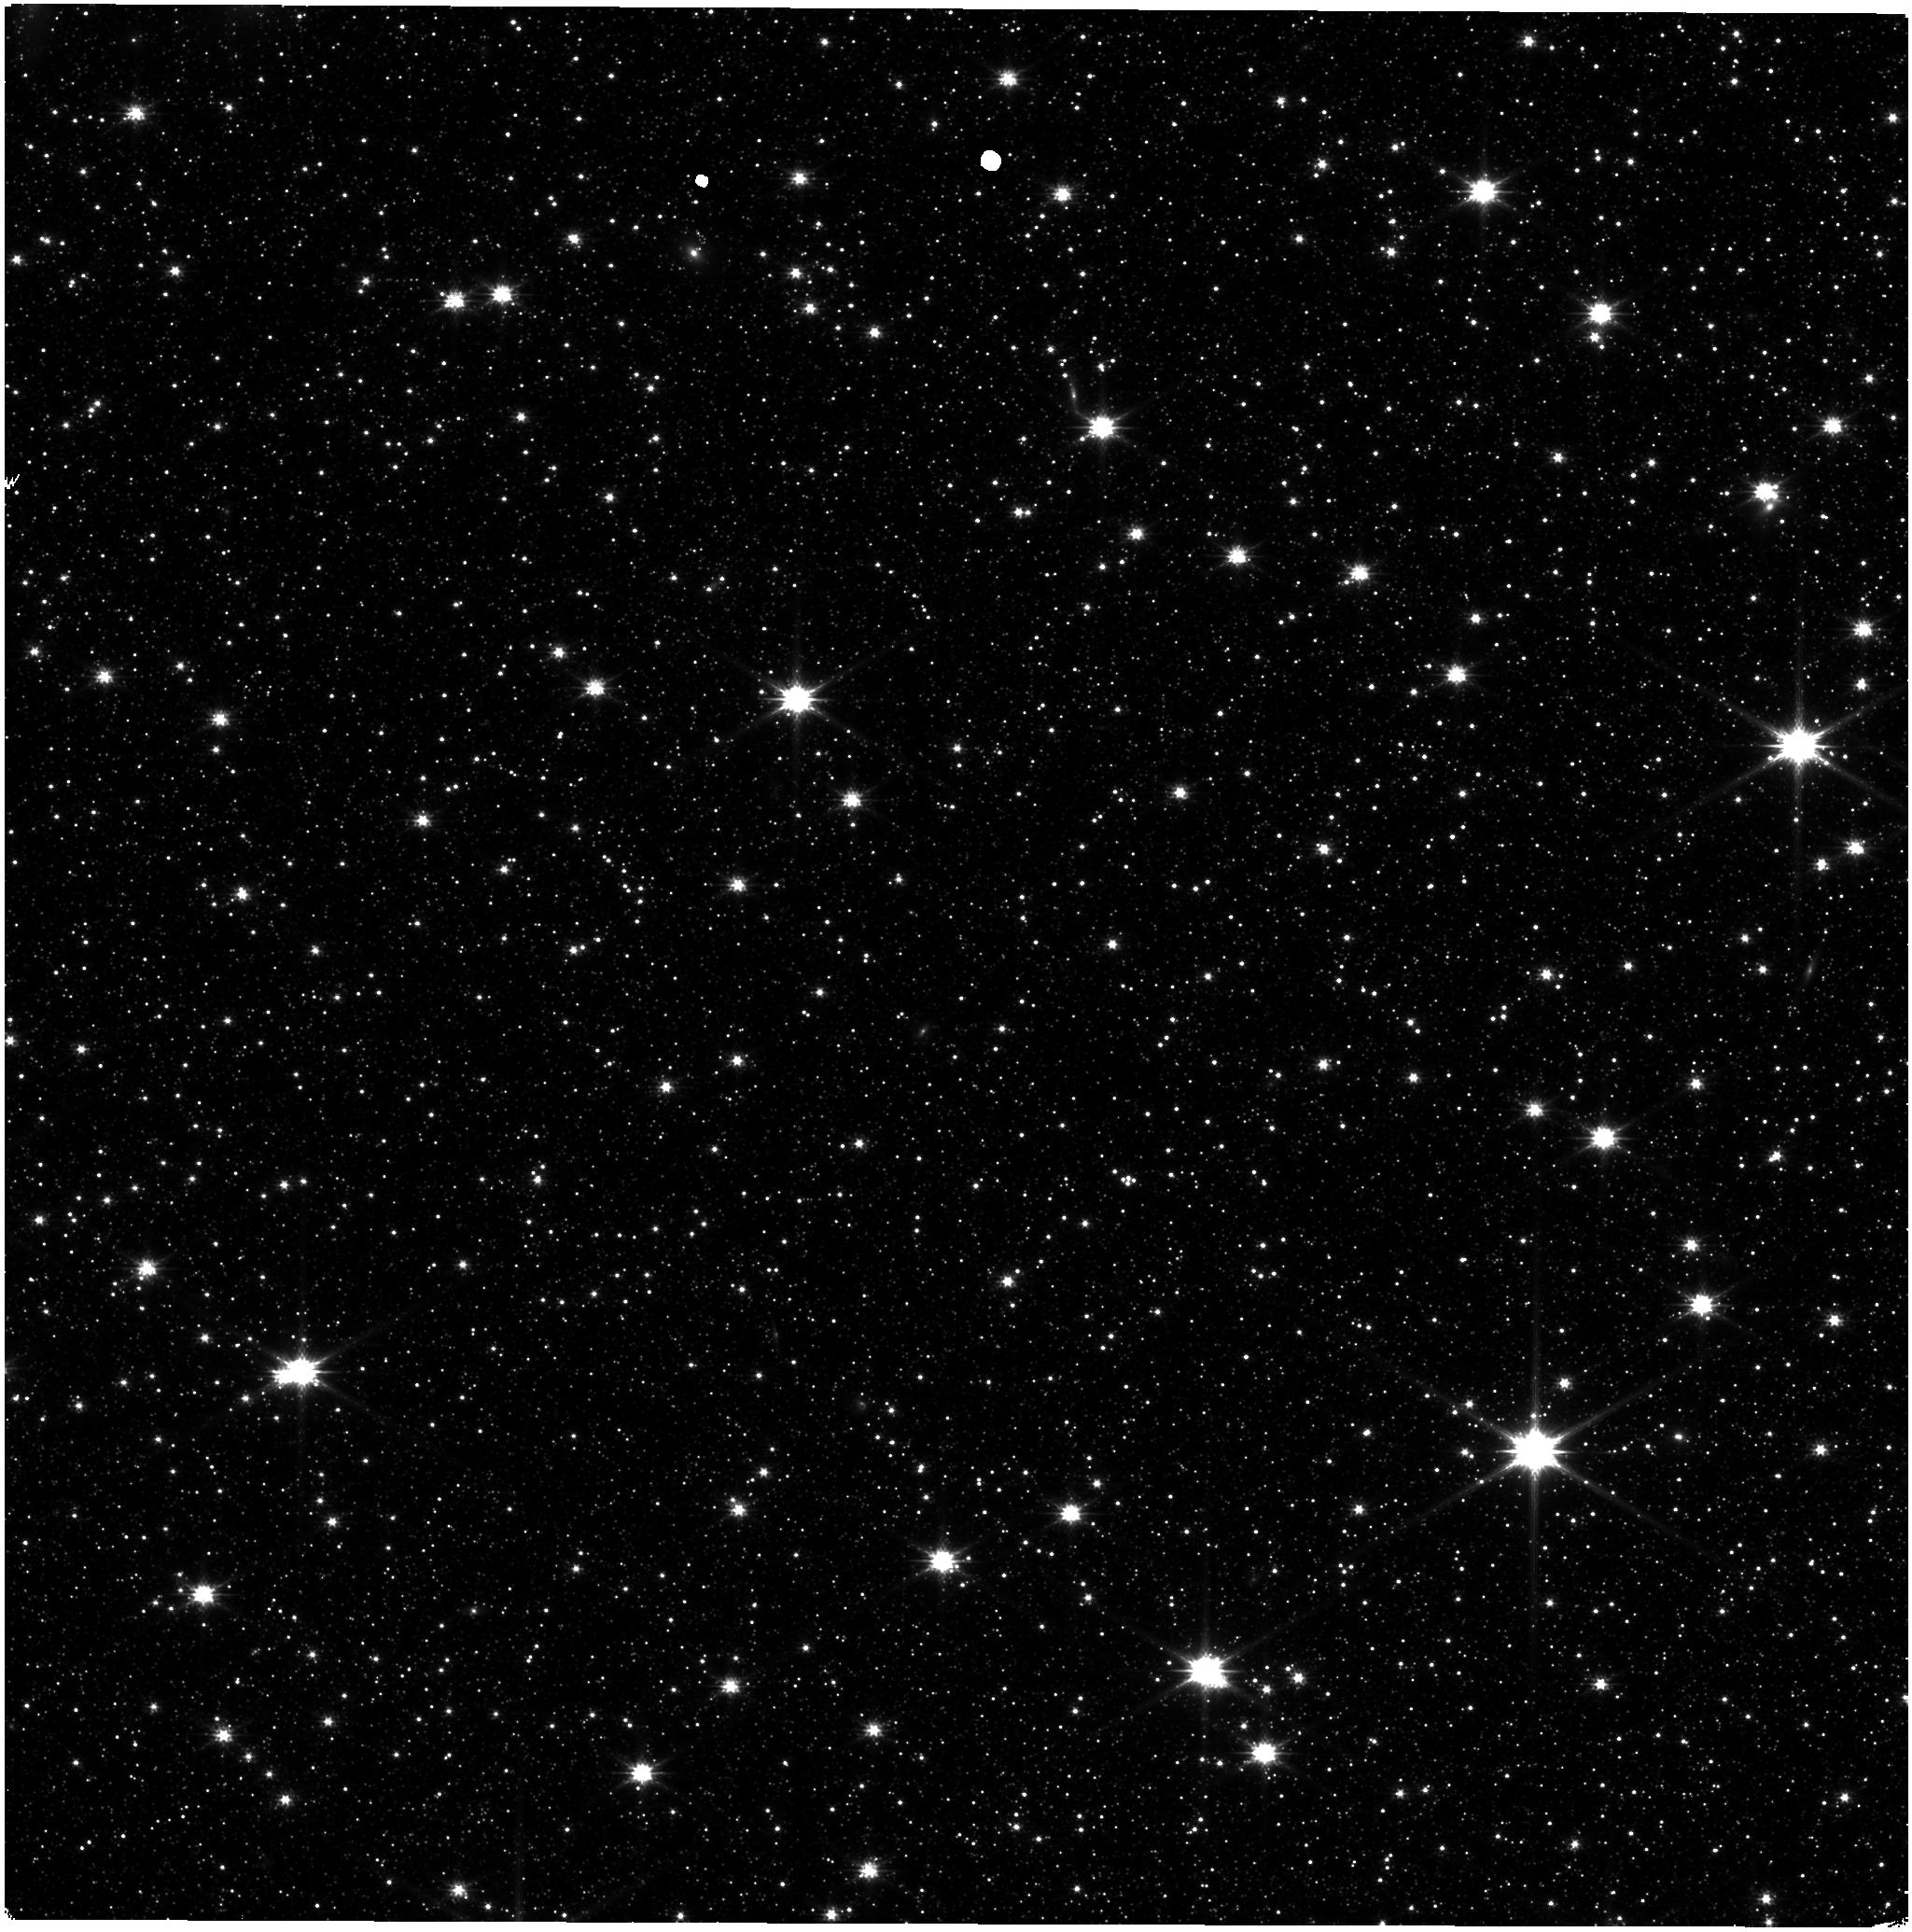
Target: ASTROMETRIC-FIELD. Instrument: NIRISS. Filter: CLEAR+F200W. Exposure: 9 min. Observation ID: jw06655-o002_t001_niriss_clear-f200w

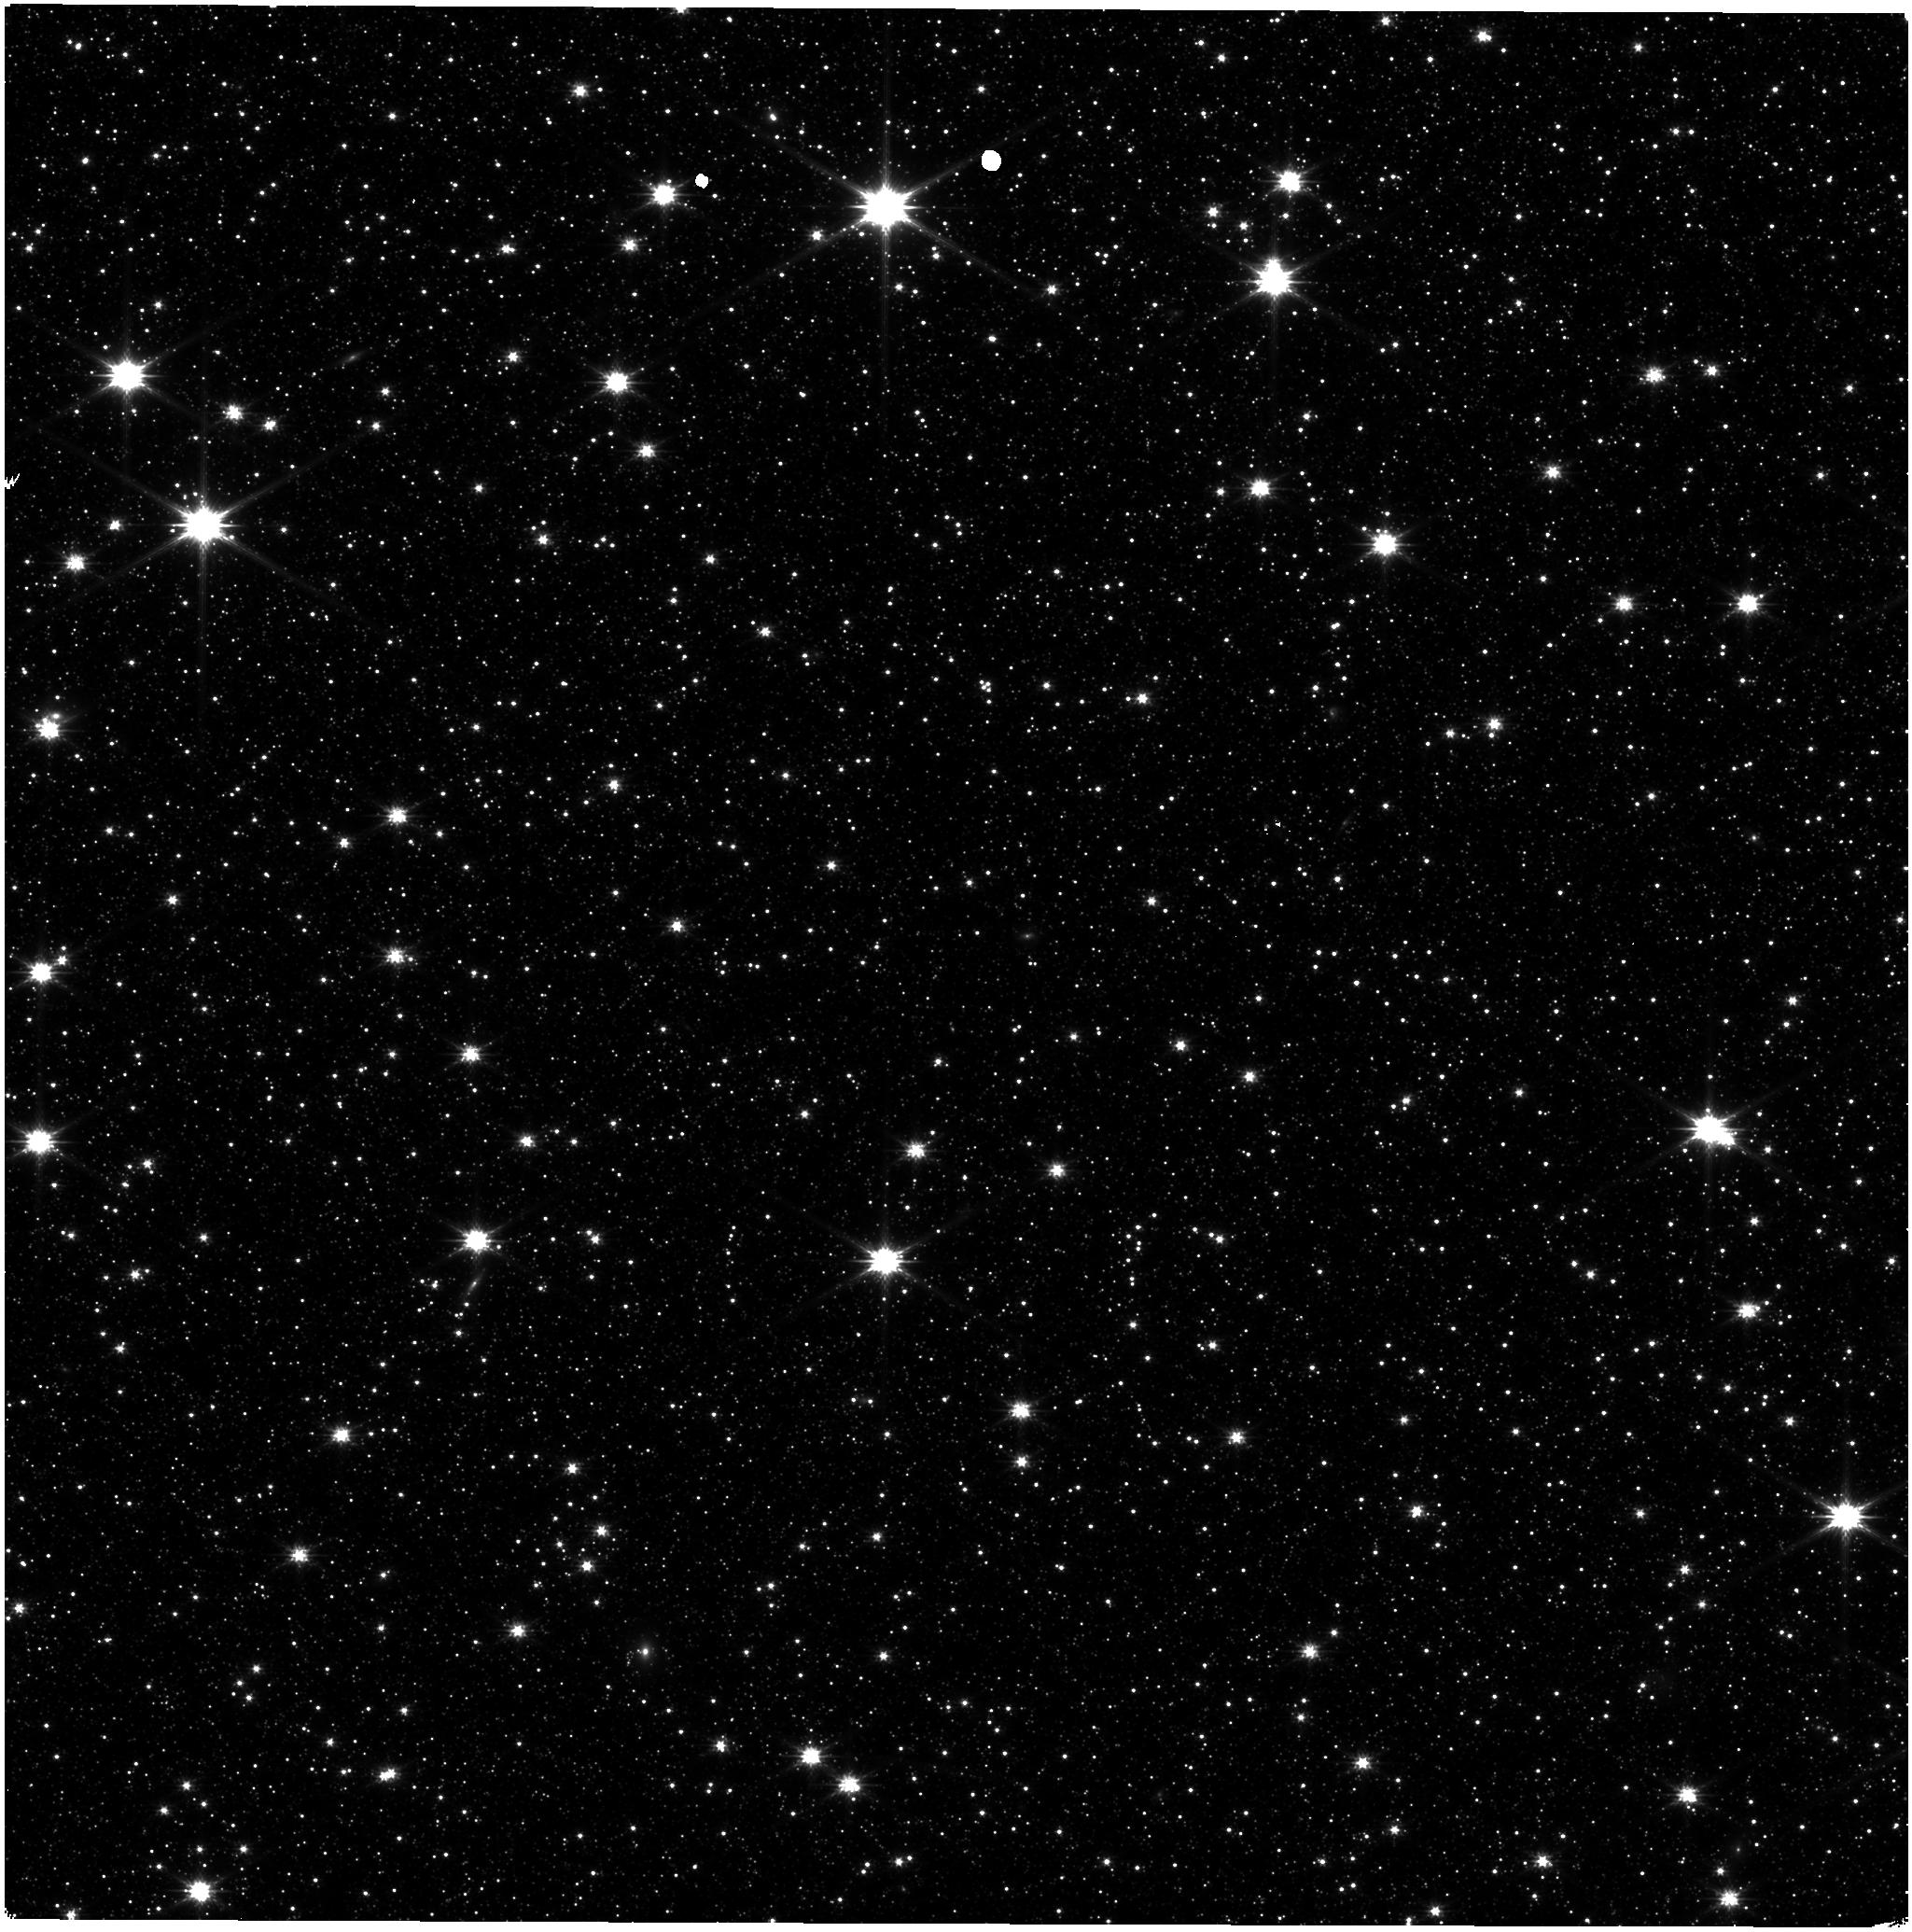
Target: ASTROMETRIC-FIELD. Instrument: NIRISS. Filter: CLEAR+F200W. Exposure: 9 min. Observation ID: jw06655-o006_t001_niriss_clear-f200w

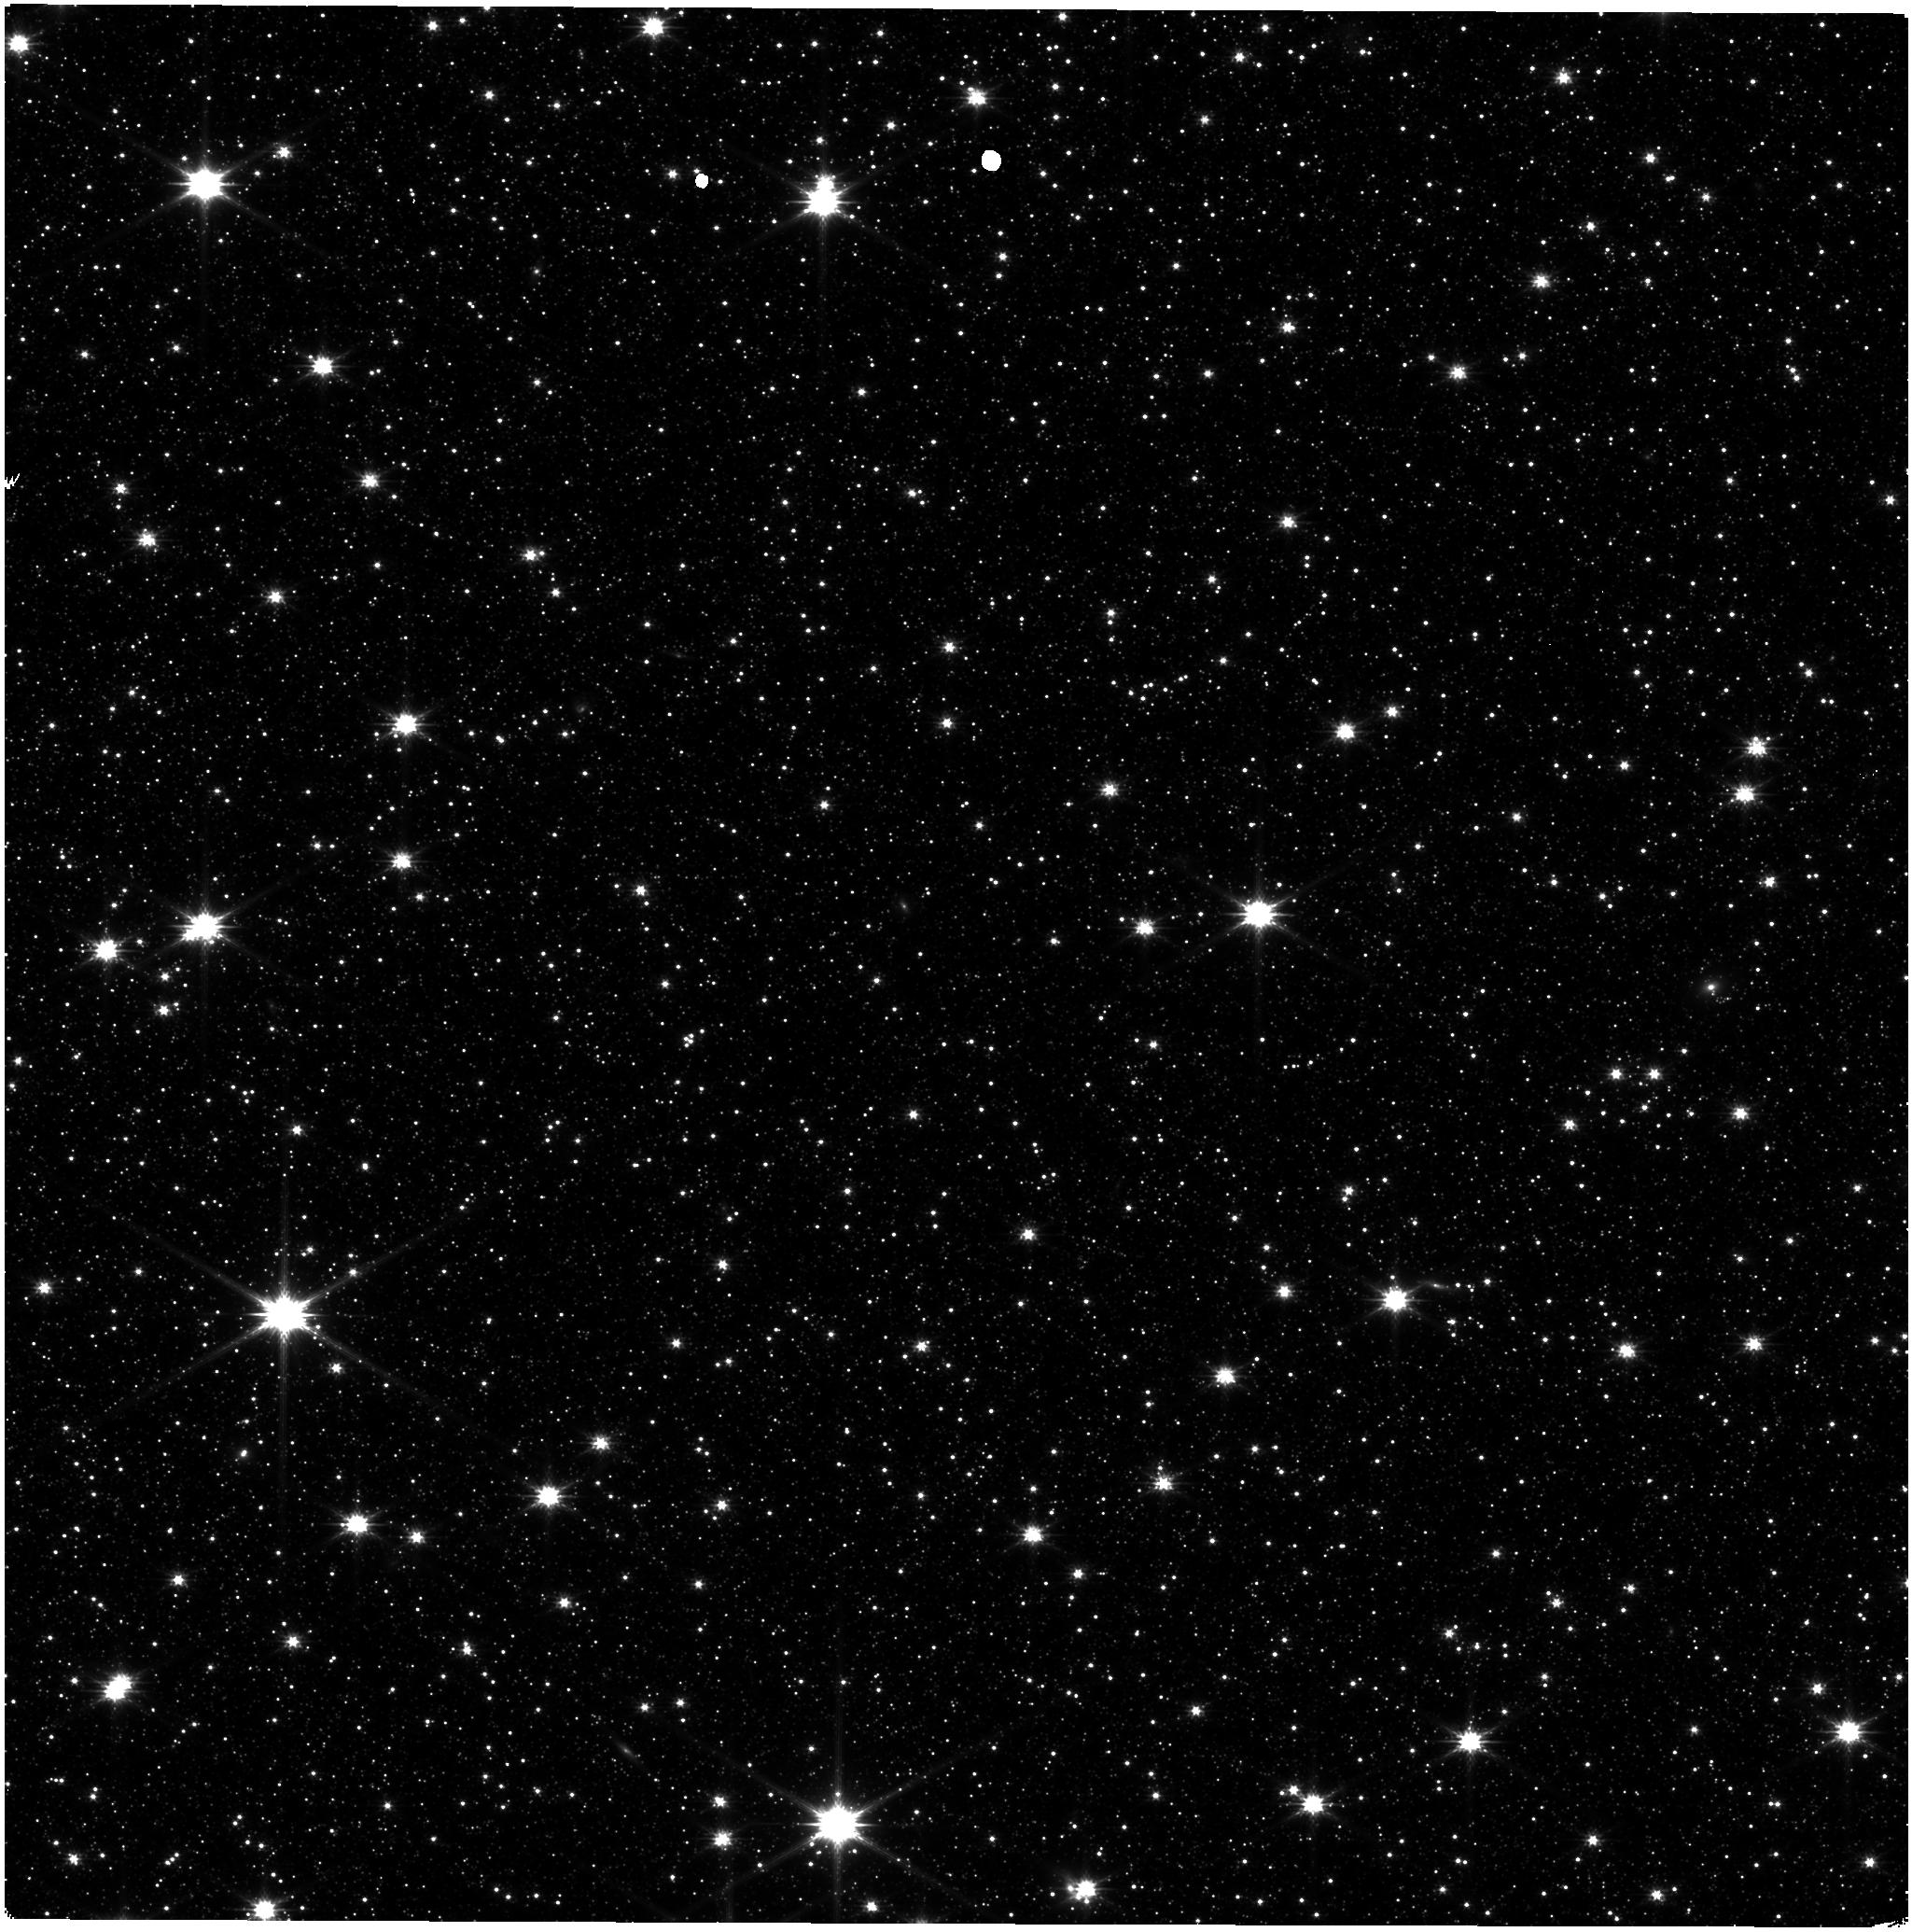
Target: ASTROMETRIC-FIELD. Instrument: NIRISS. Filter: CLEAR+F200W. Exposure: 9 min. Observation ID: jw06655-o004_t001_niriss_clear-f200w

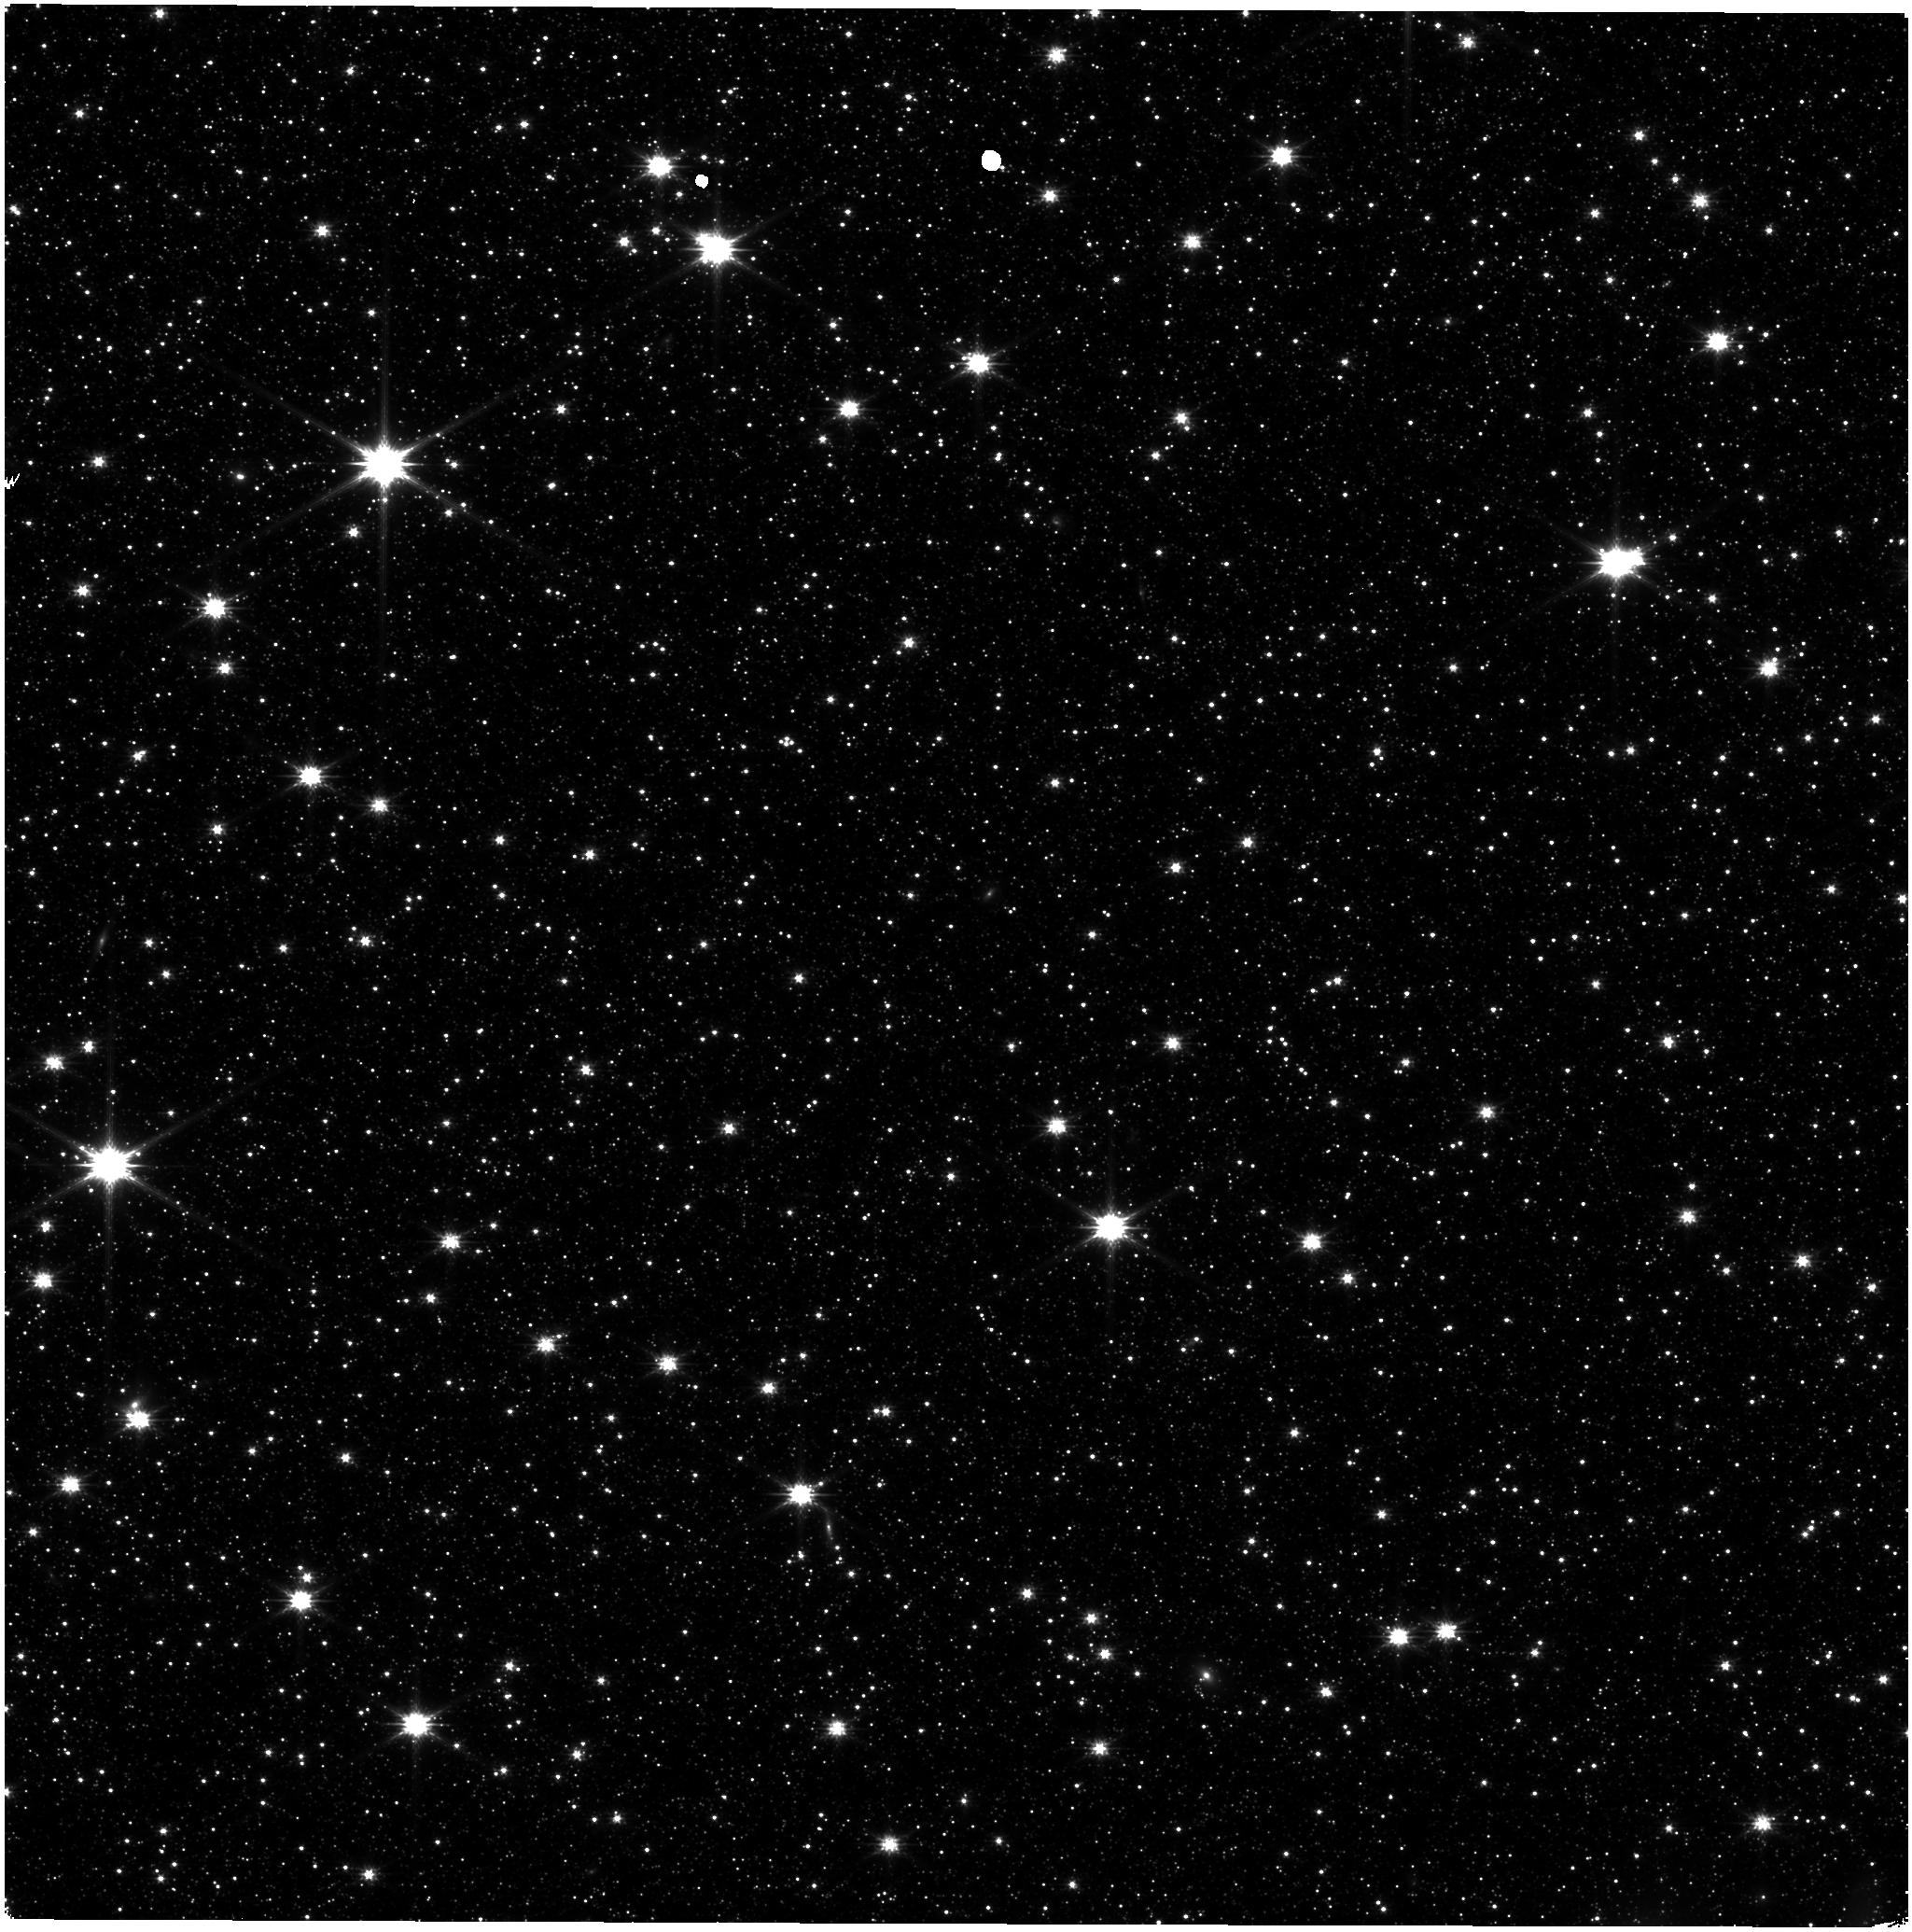
Target: ASTROMETRIC-FIELD. Instrument: NIRISS. Filter: CLEAR+F200W. Exposure: 9 min. Observation ID: jw06655-o005_t001_niriss_clear-f200w

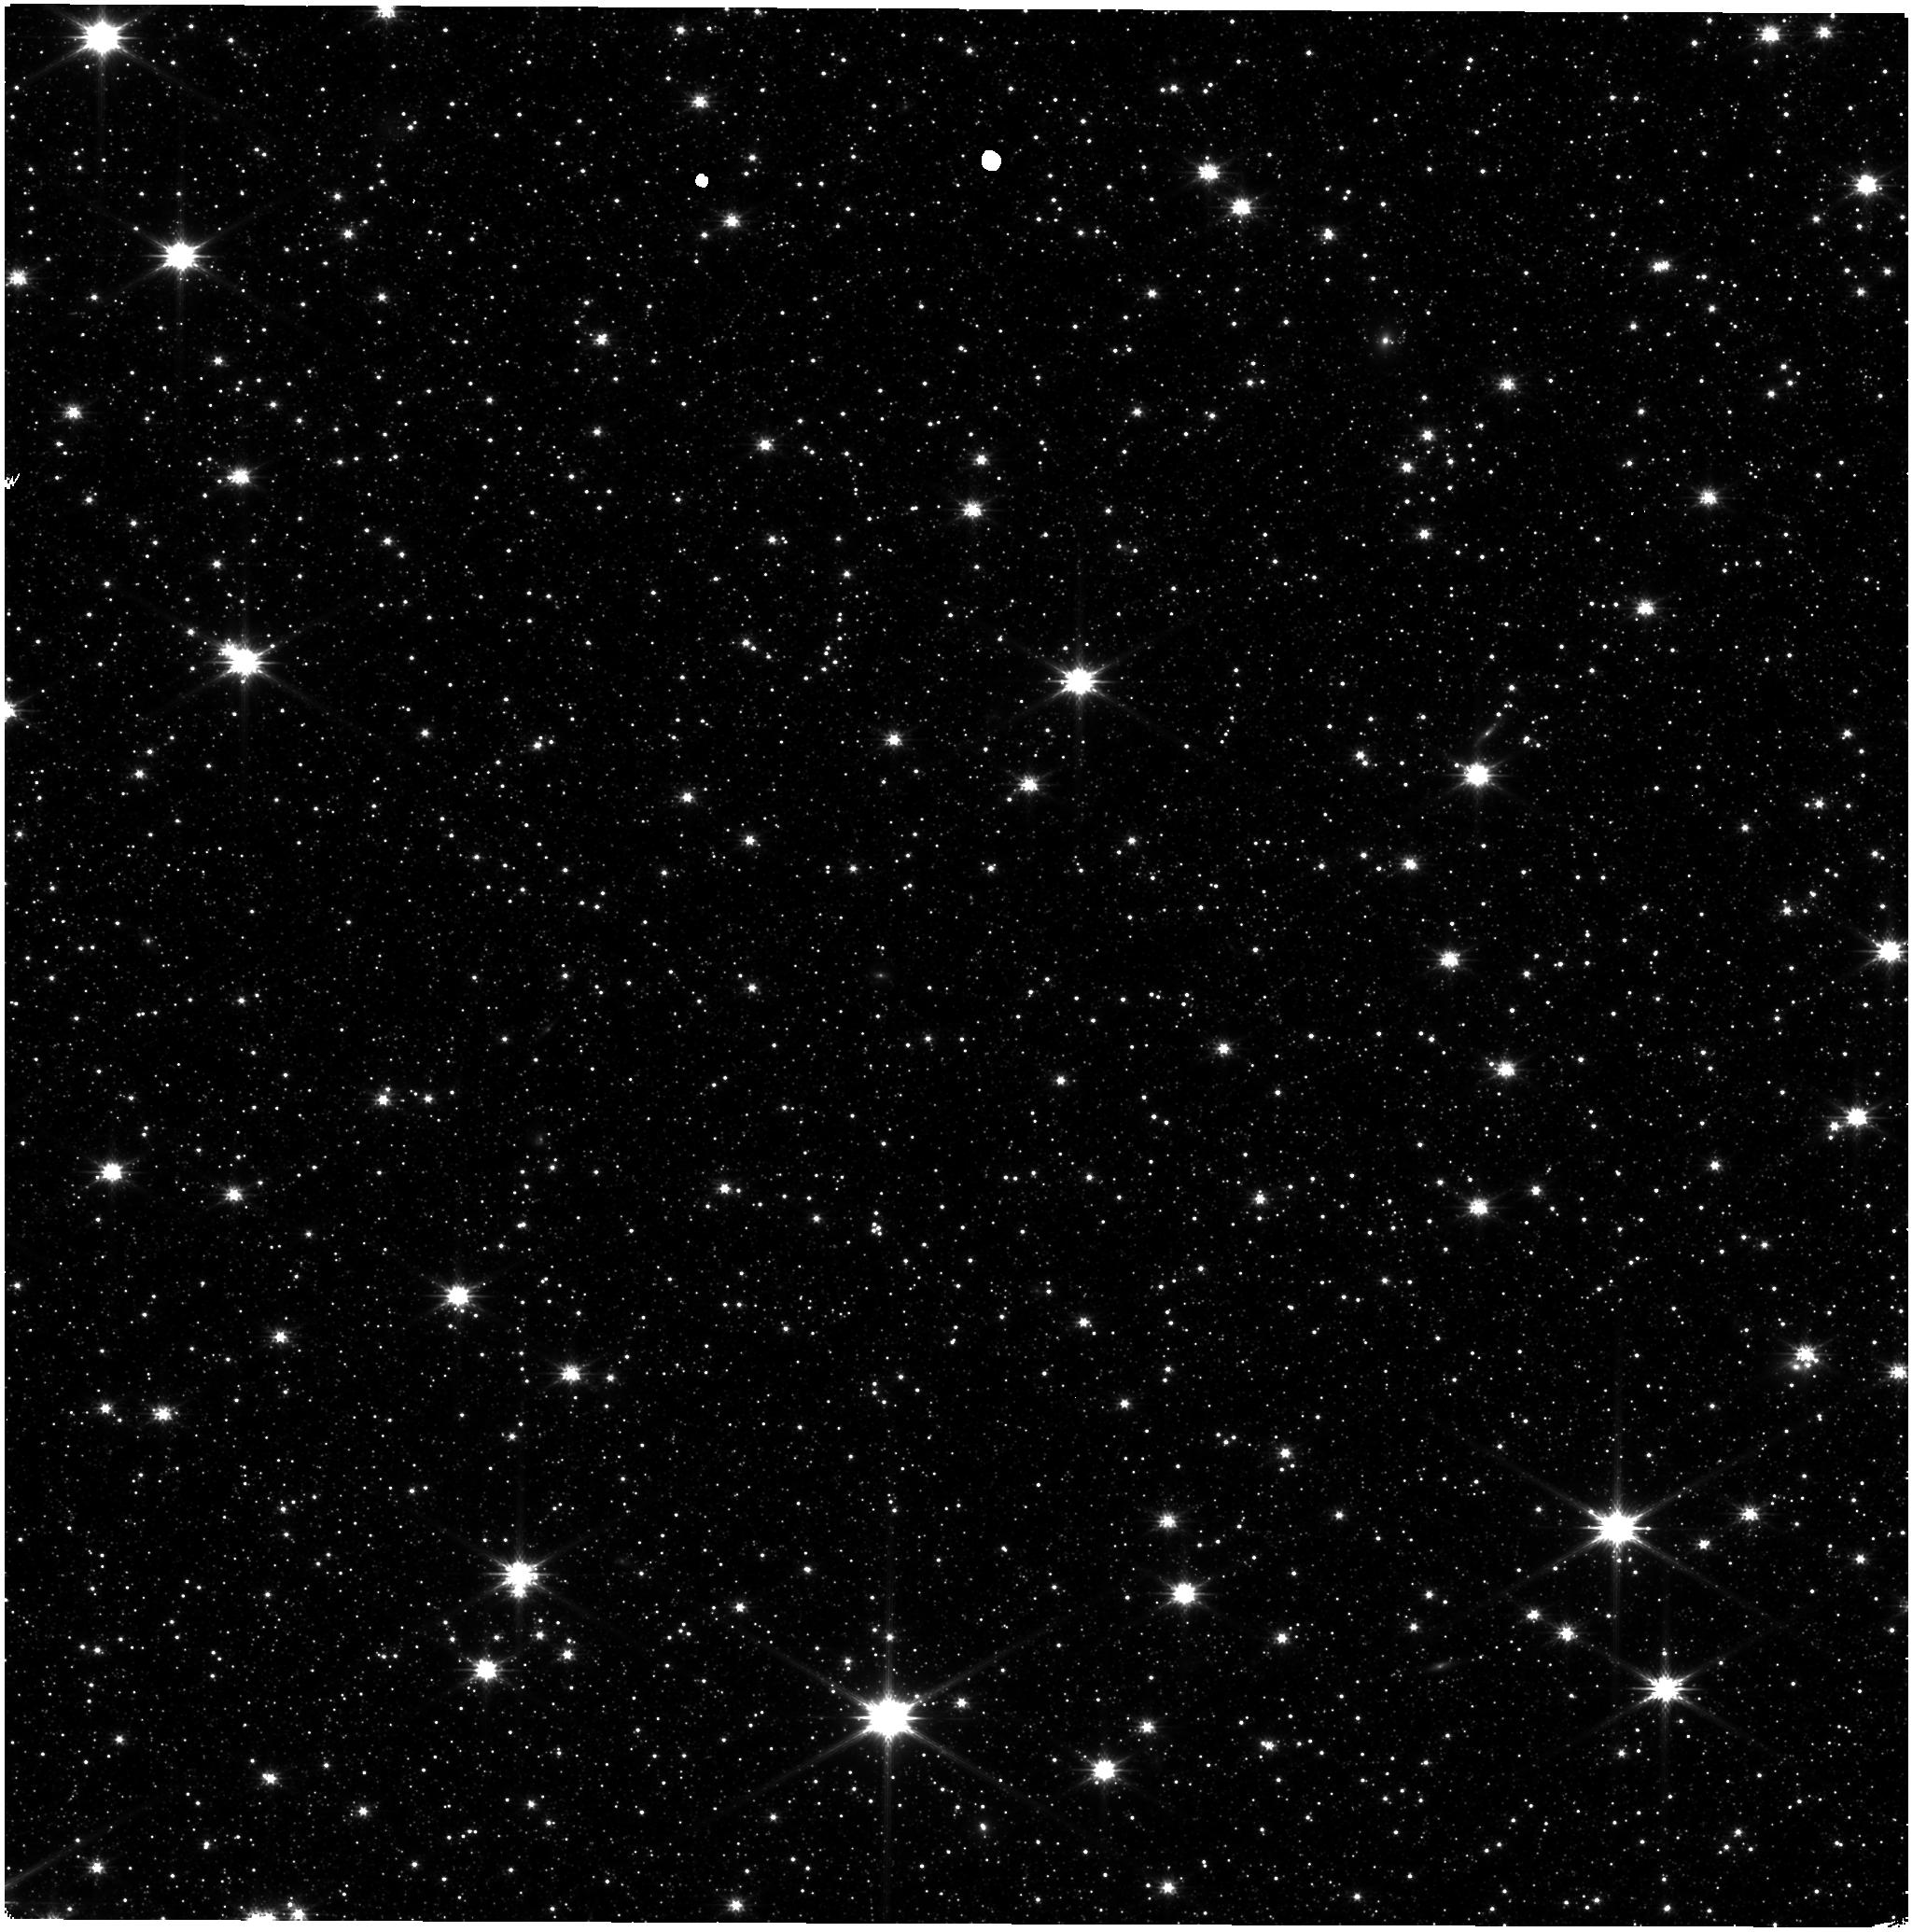
Target: ASTROMETRIC-FIELD. Instrument: NIRISS. Filter: CLEAR+F200W. Exposure: 9 min. Observation ID: jw06655-o003_t001_niriss_clear-f200w

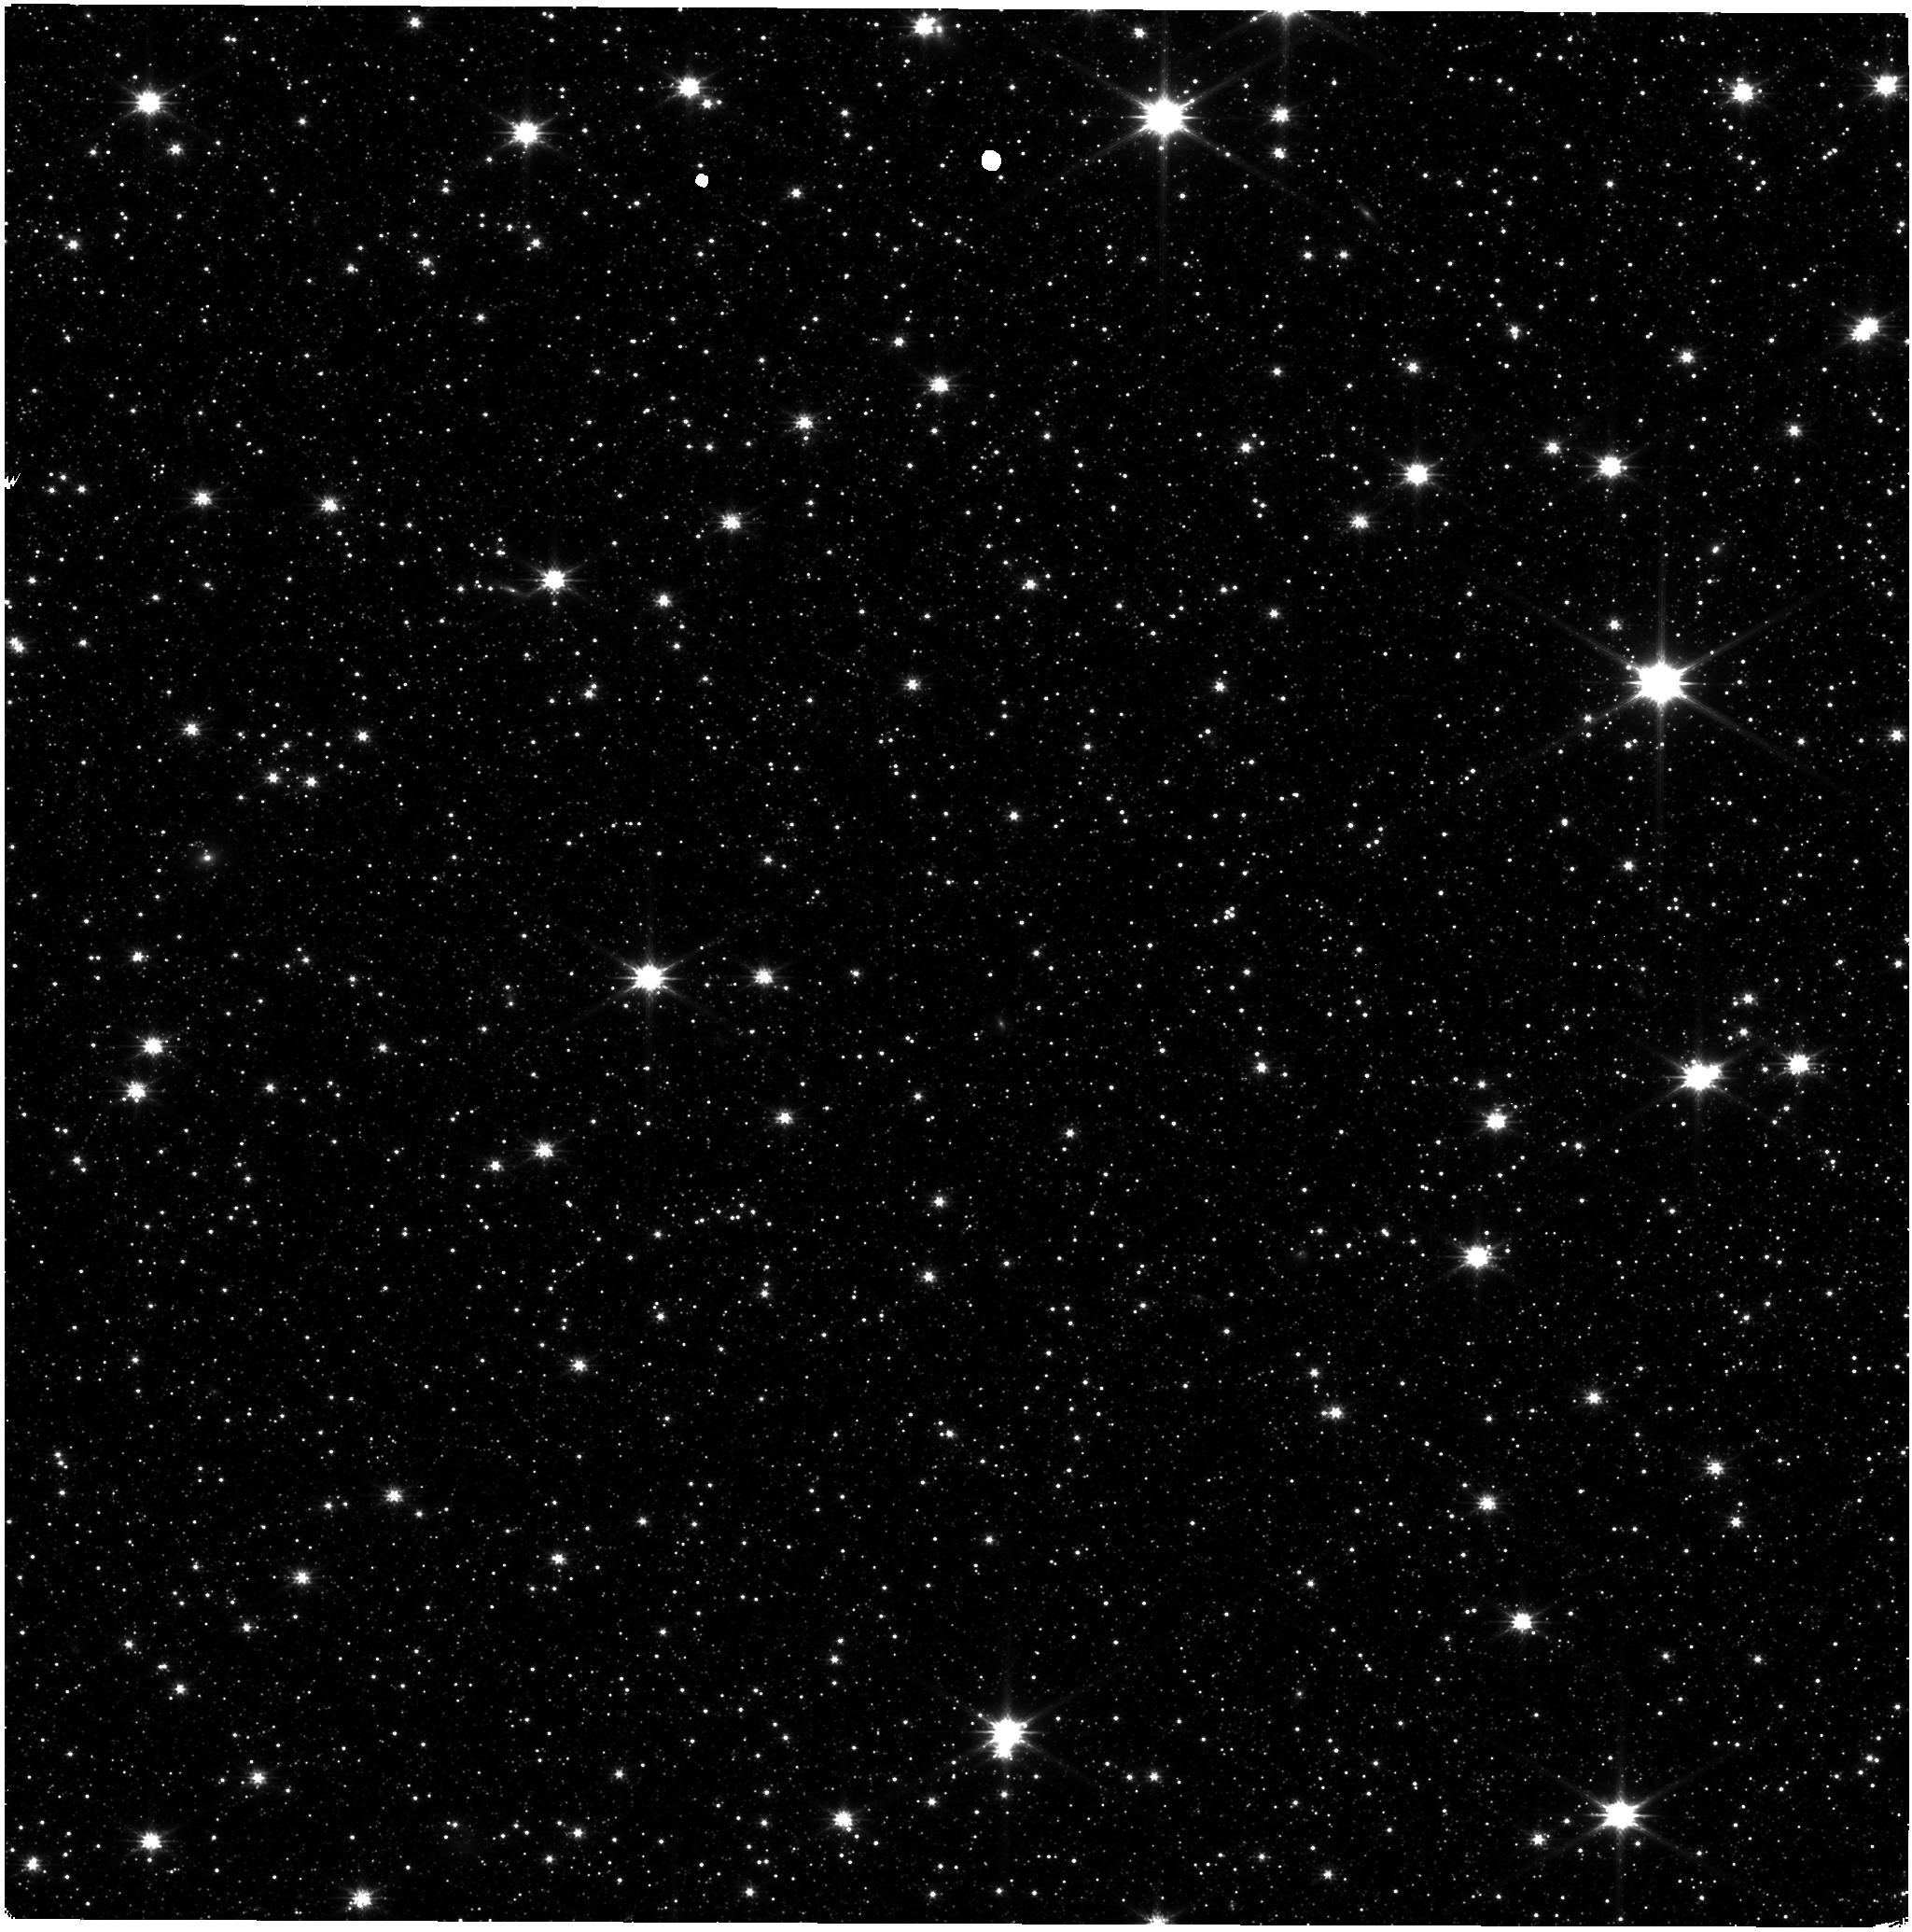
Target: ASTROMETRIC-FIELD. Instrument: NIRISS. Filter: CLEAR+F200W. Exposure: 9 min. Observation ID: jw06655-o001_t001_niriss_clear-f200w

CAL-NIS-304:  NIRISS Stability Monitoring (PI: Volk, Kevin)

We request bi-monthly observations of the LMC astrometric field for monitoring of the NIRISS photometric stability and as a quick check on the astrometric stability of the instrument. This is a continuation of cycle 1 calibation program 1515 and cycle 2 program 4475. This calibration program may change in response to system developments and the final Cycle 3 science program.